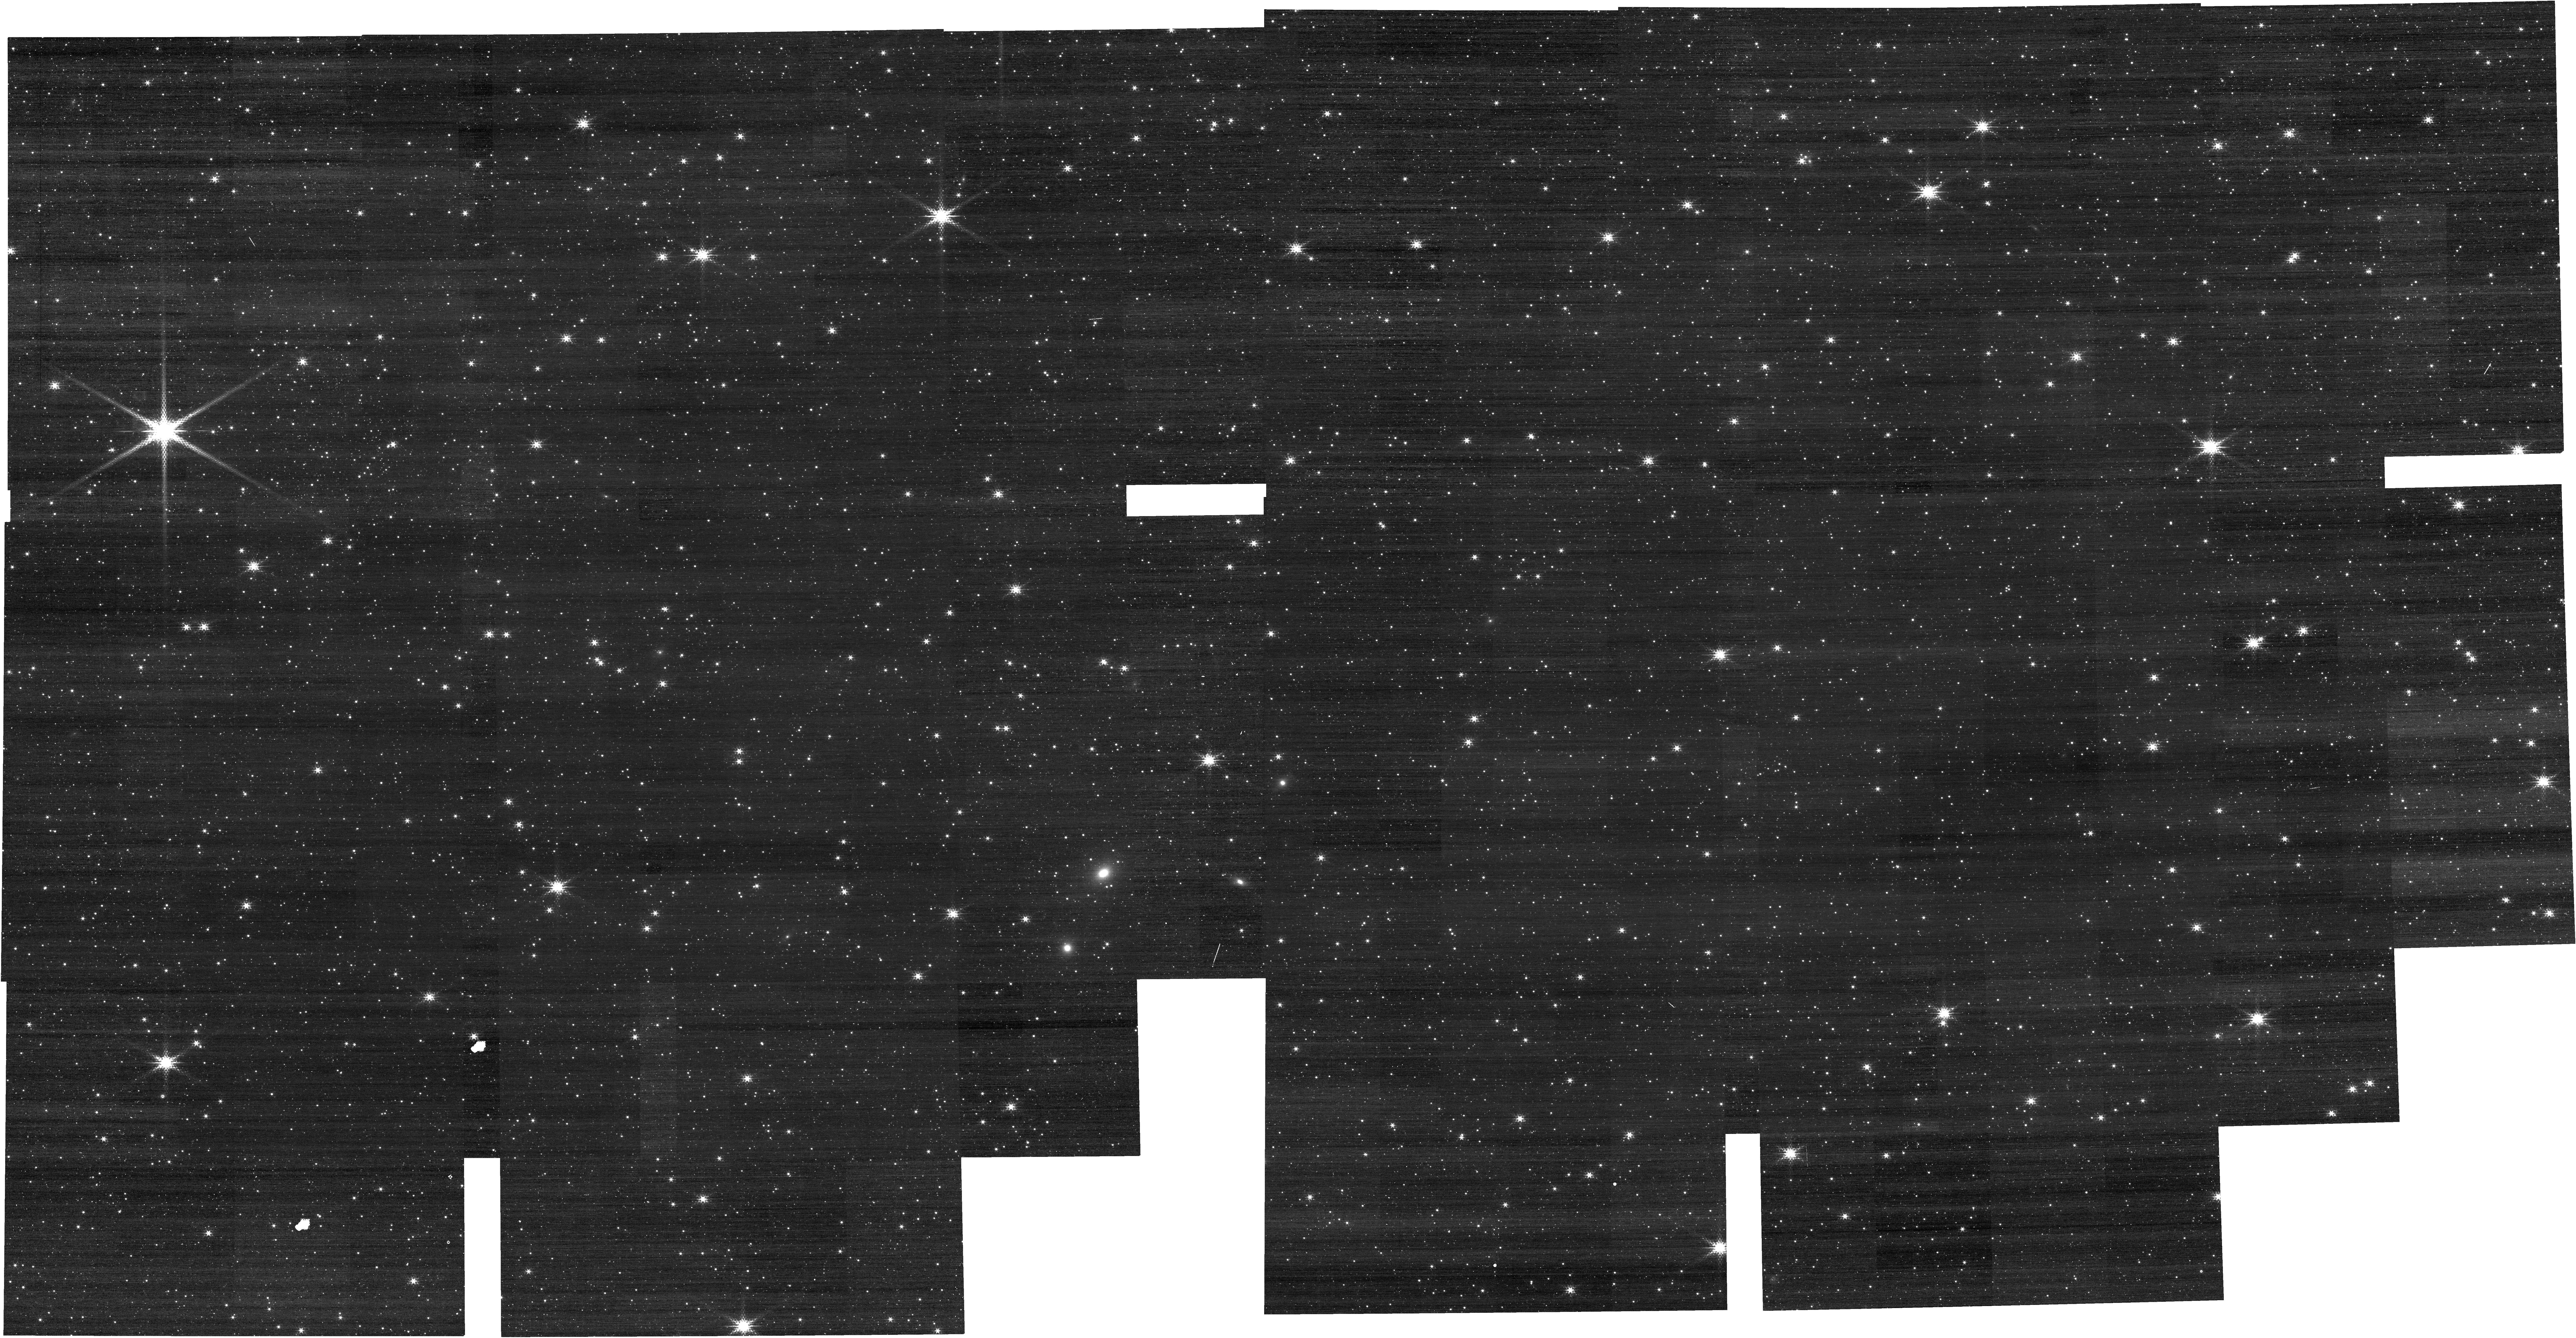
Target: LMC-CAL-FIELD
Instrument: NIRCAM
Filter: F210M
Exposure: 1 min
Observation ID: jw01476-o001_t001_nircam_clear-f210m

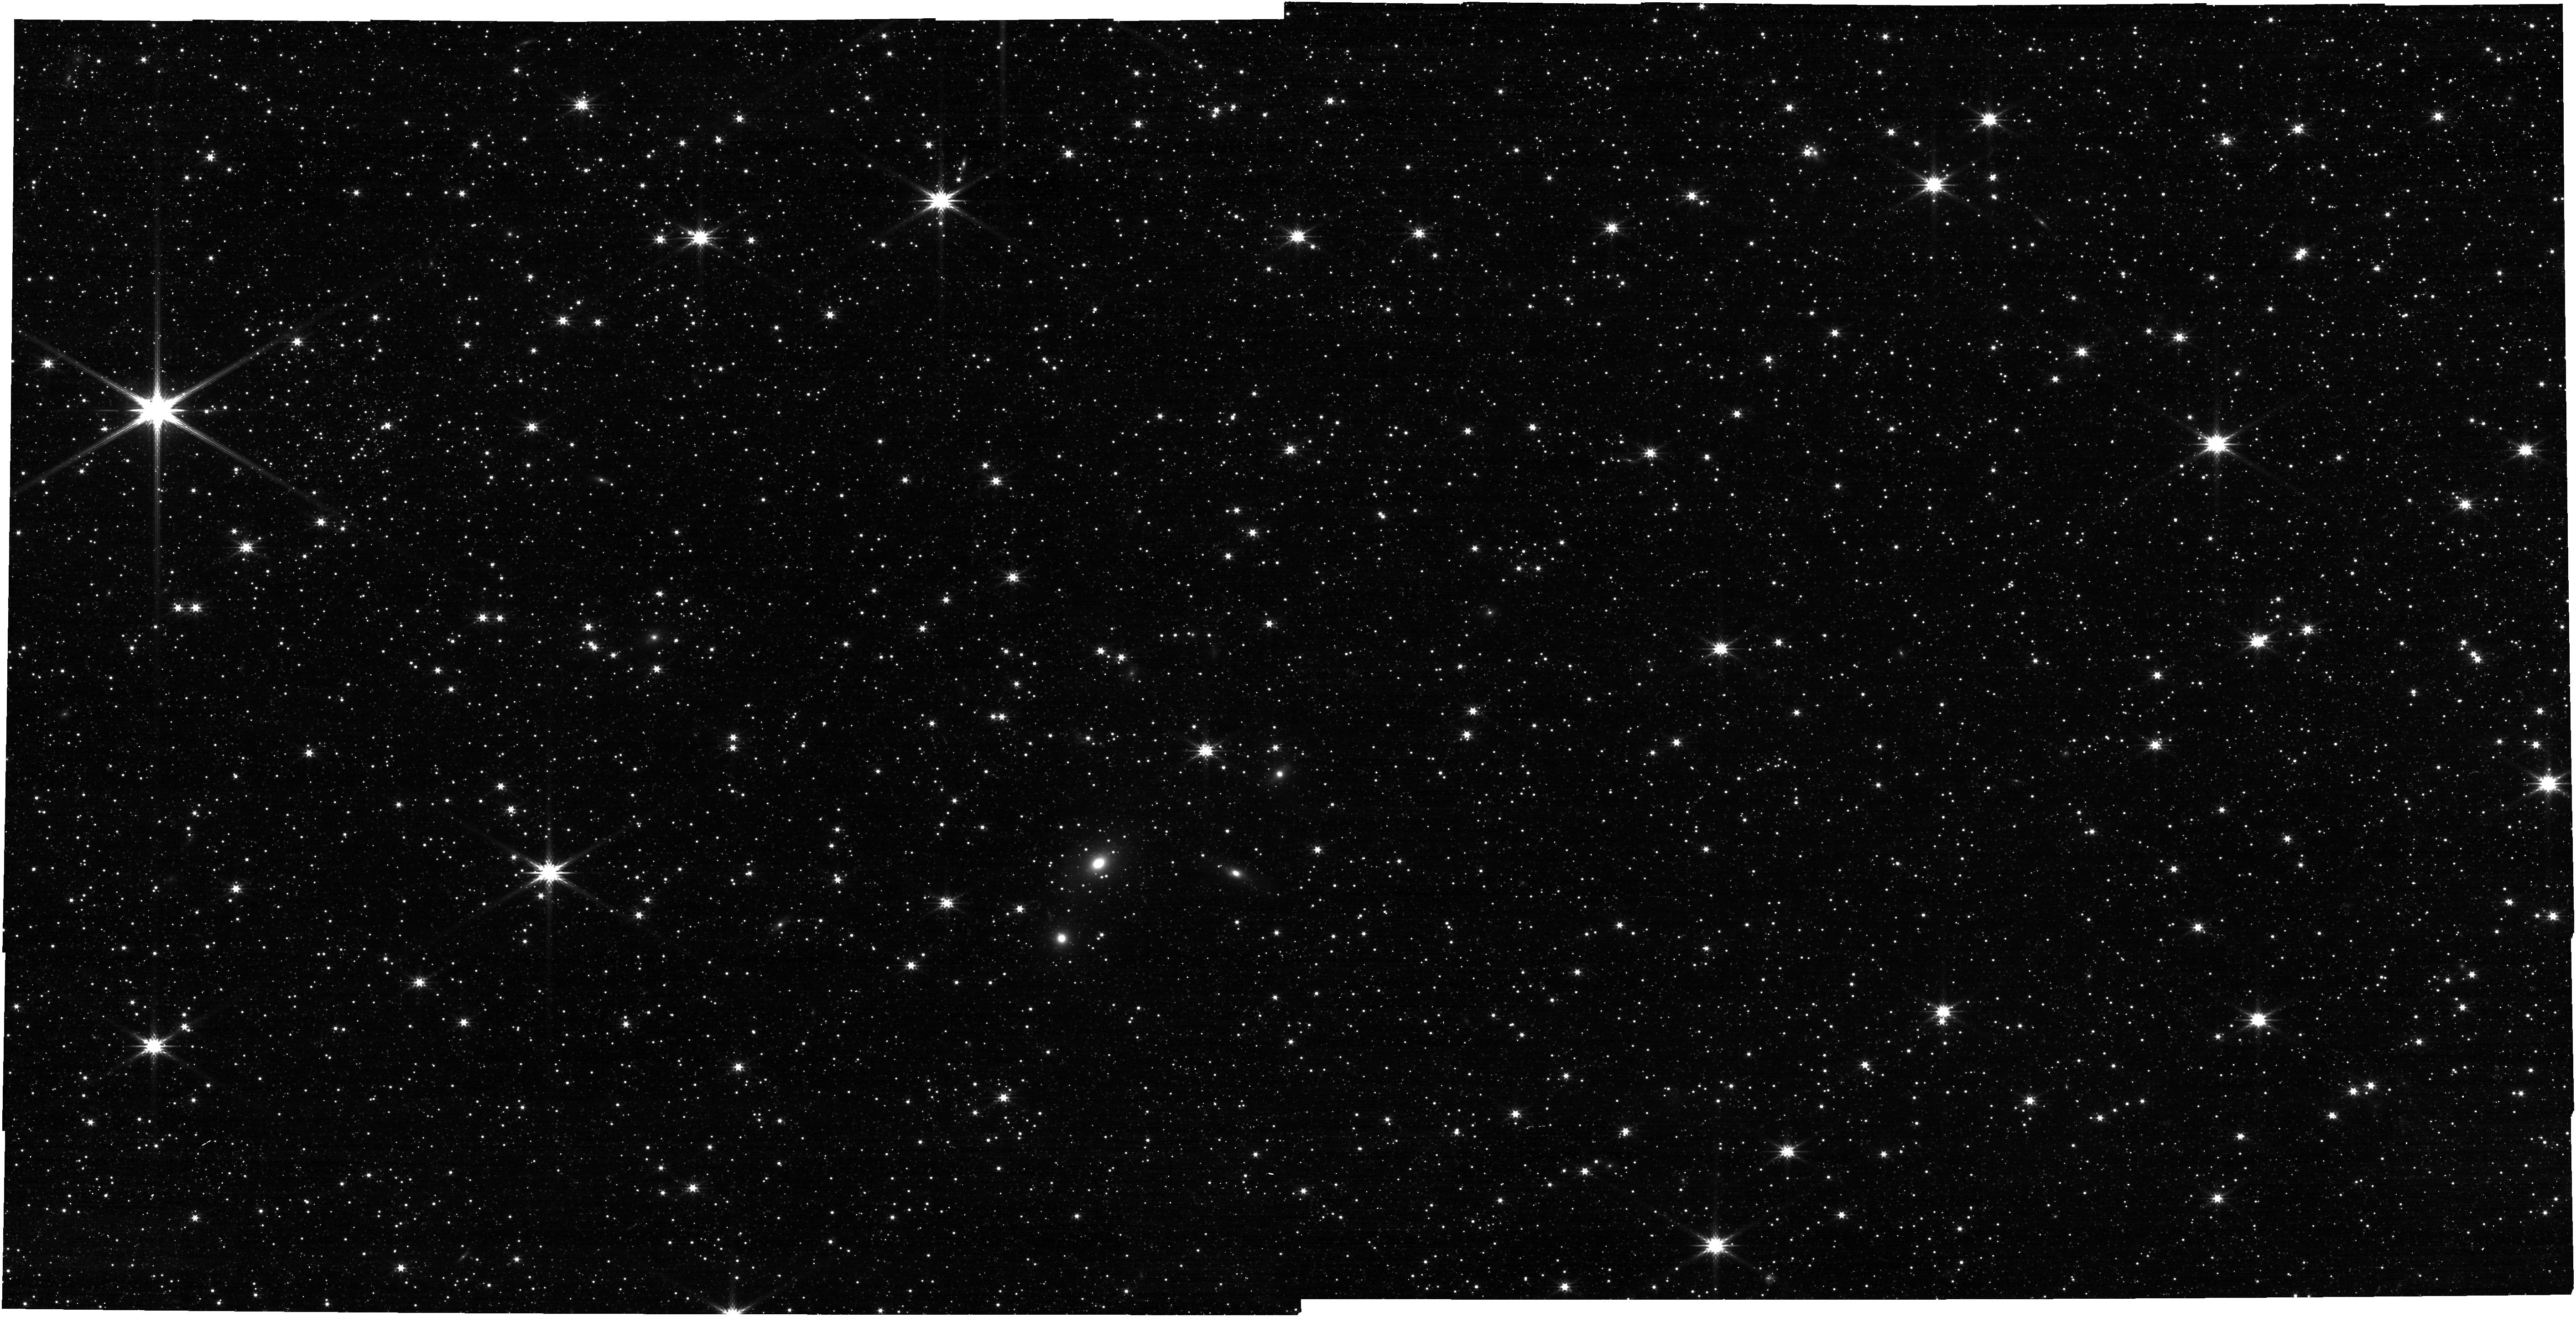
Target: LMC-CAL-FIELD
Instrument: NIRCAM
Filter: F277W
Exposure: 3 min
Observation ID: jw01476-o001_t001_nircam_clear-f277w

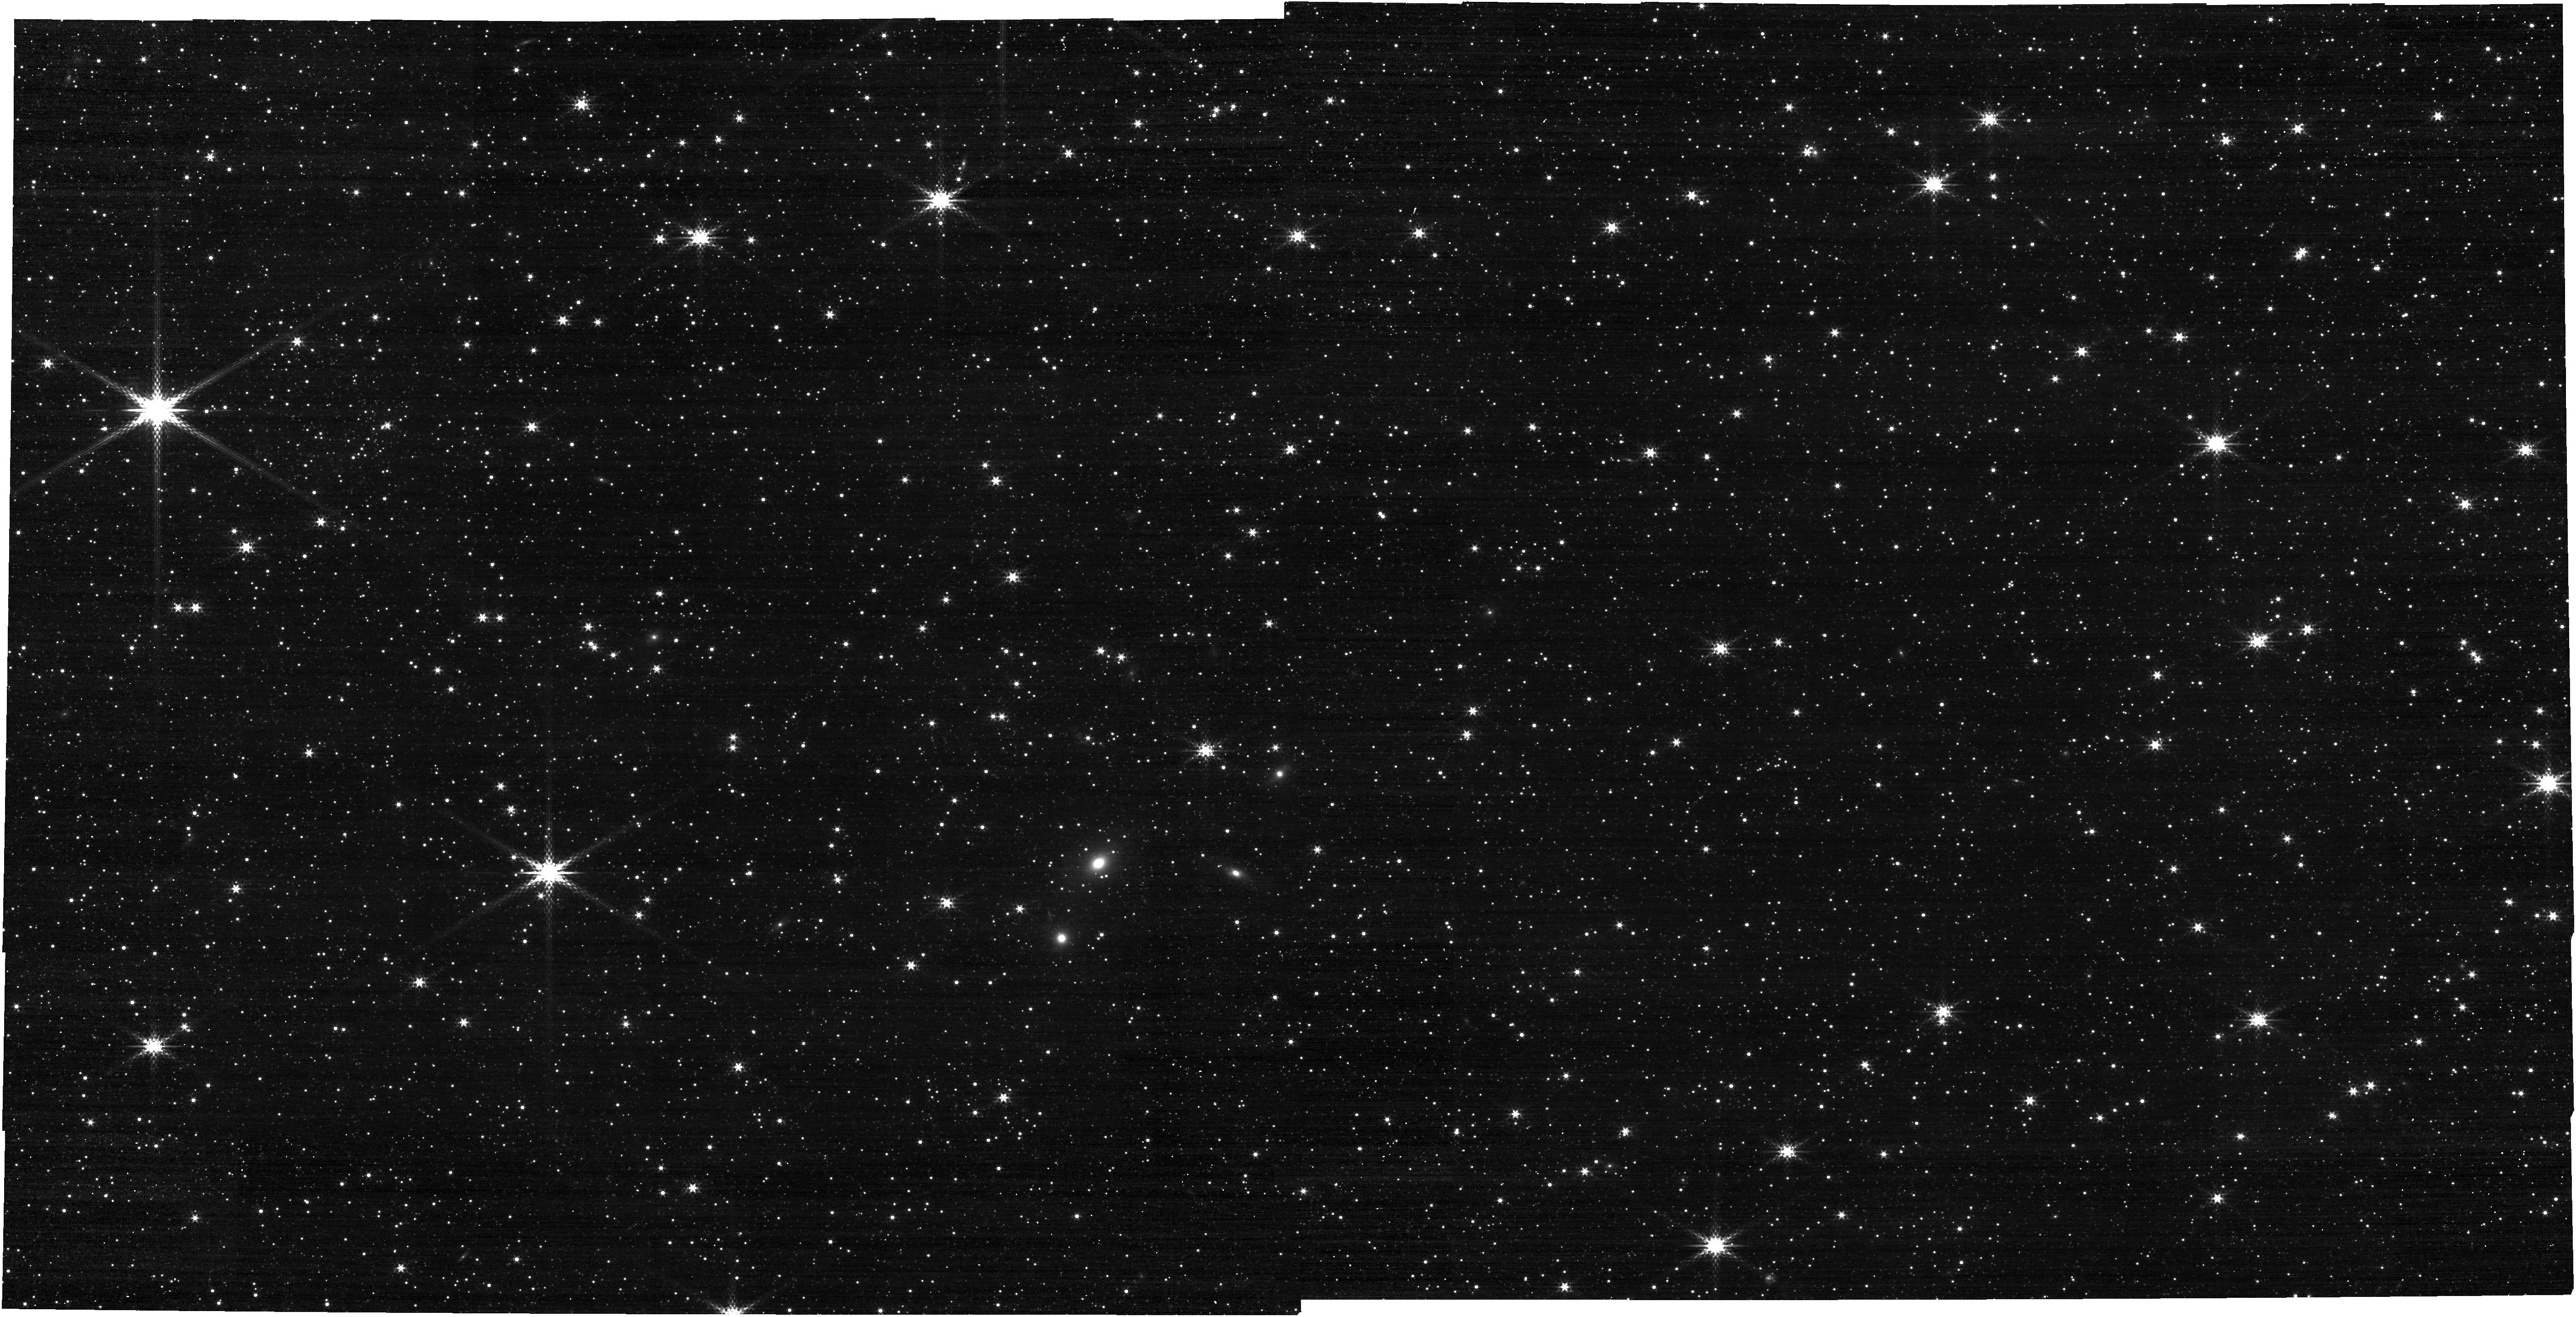
Target: LMC-CAL-FIELD
Instrument: NIRCAM
Filter: F335M
Exposure: 3 min
Observation ID: jw01476-o001_t001_nircam_clear-f335m

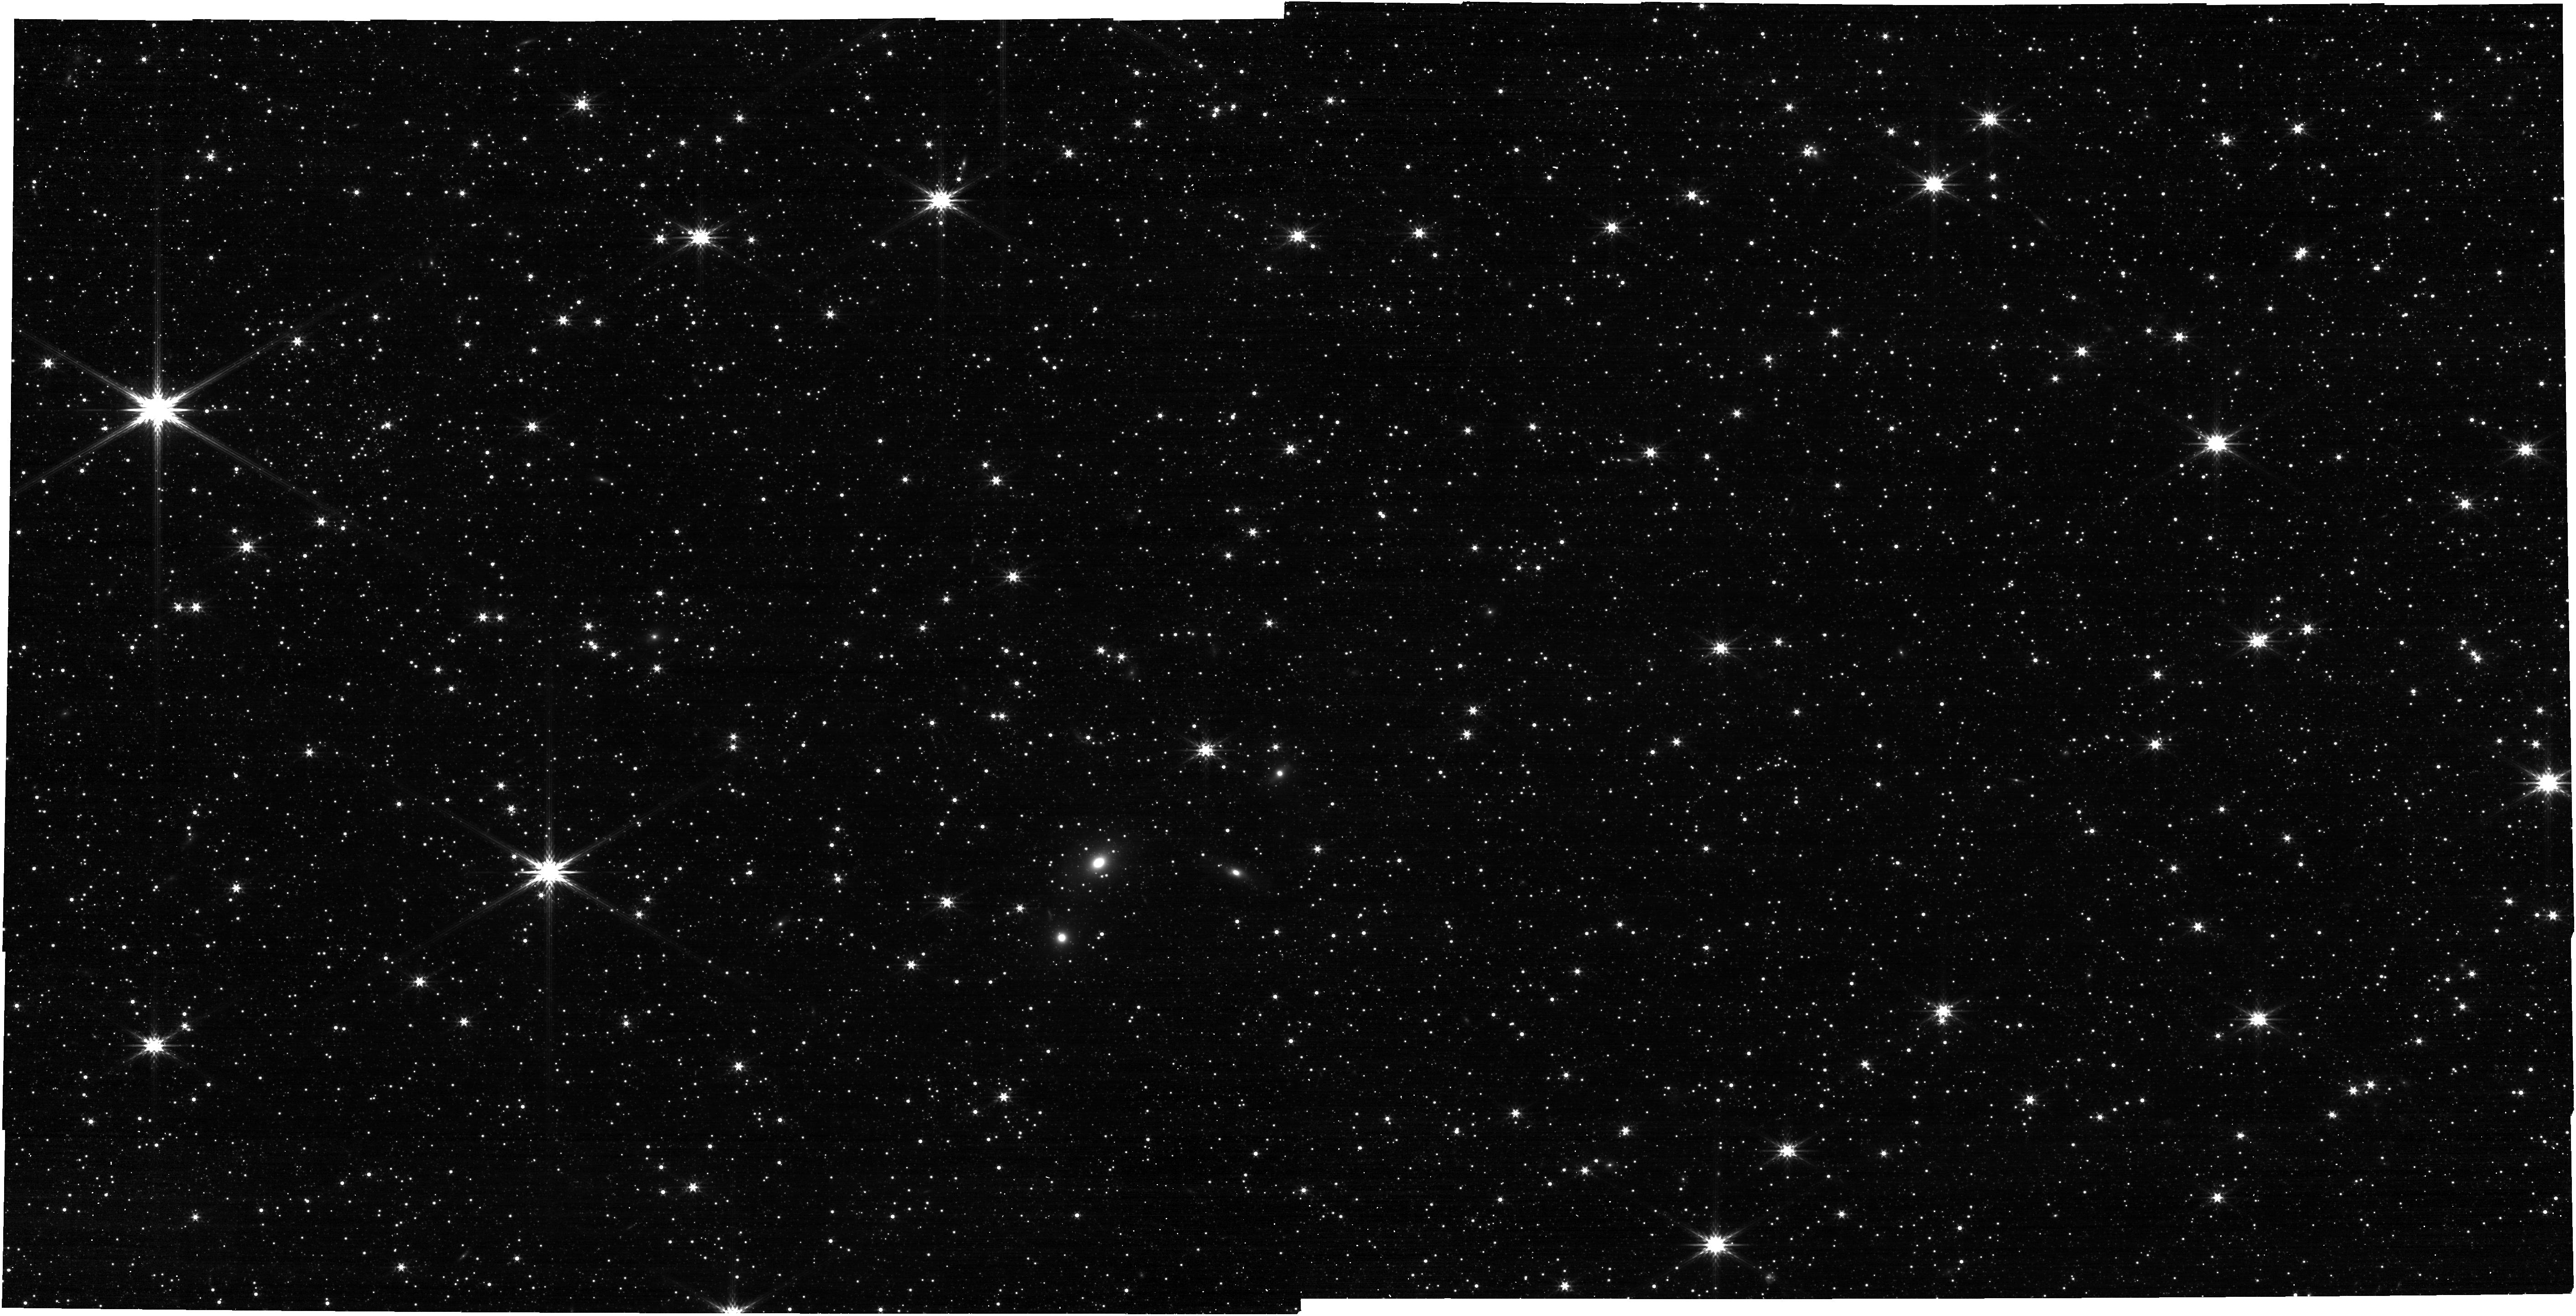
Target: LMC-CAL-FIELD
Instrument: NIRCAM
Filter: F356W
Exposure: 3 min
Observation ID: jw01476-o001_t001_nircam_clear-f356w

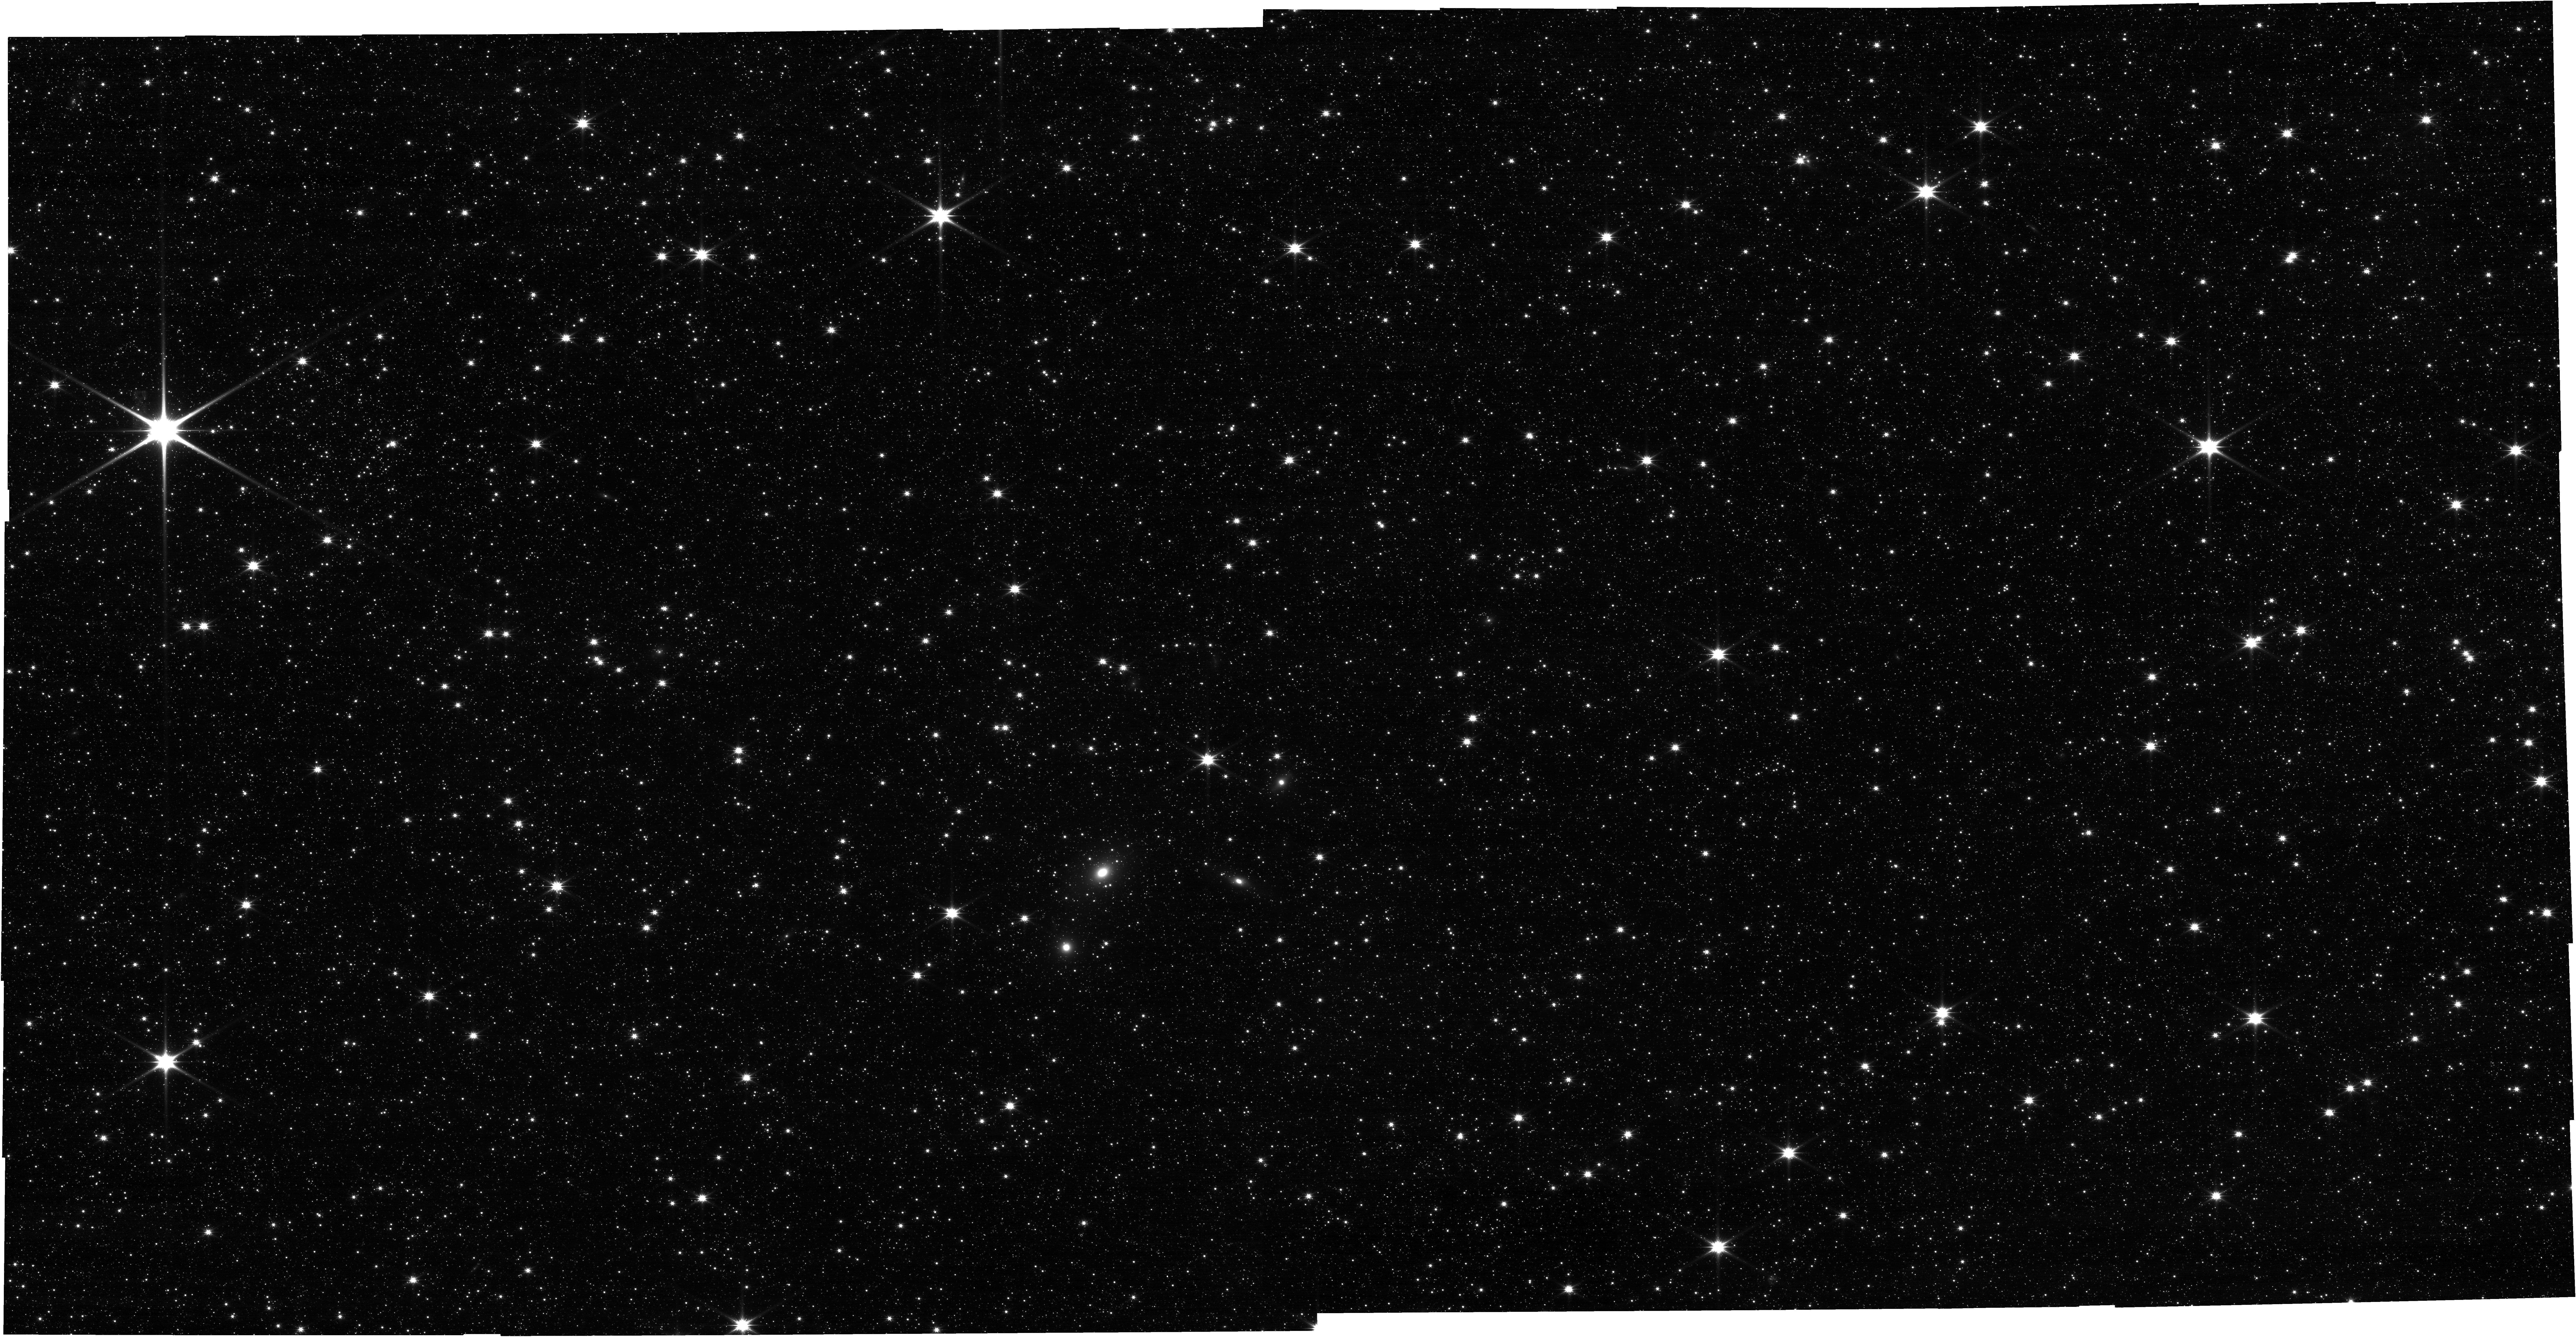
Target: LMC-CAL-FIELD
Instrument: NIRCAM
Filter: F150W
Exposure: 3 min
Observation ID: jw01476-o001_t001_nircam_clear-f150w

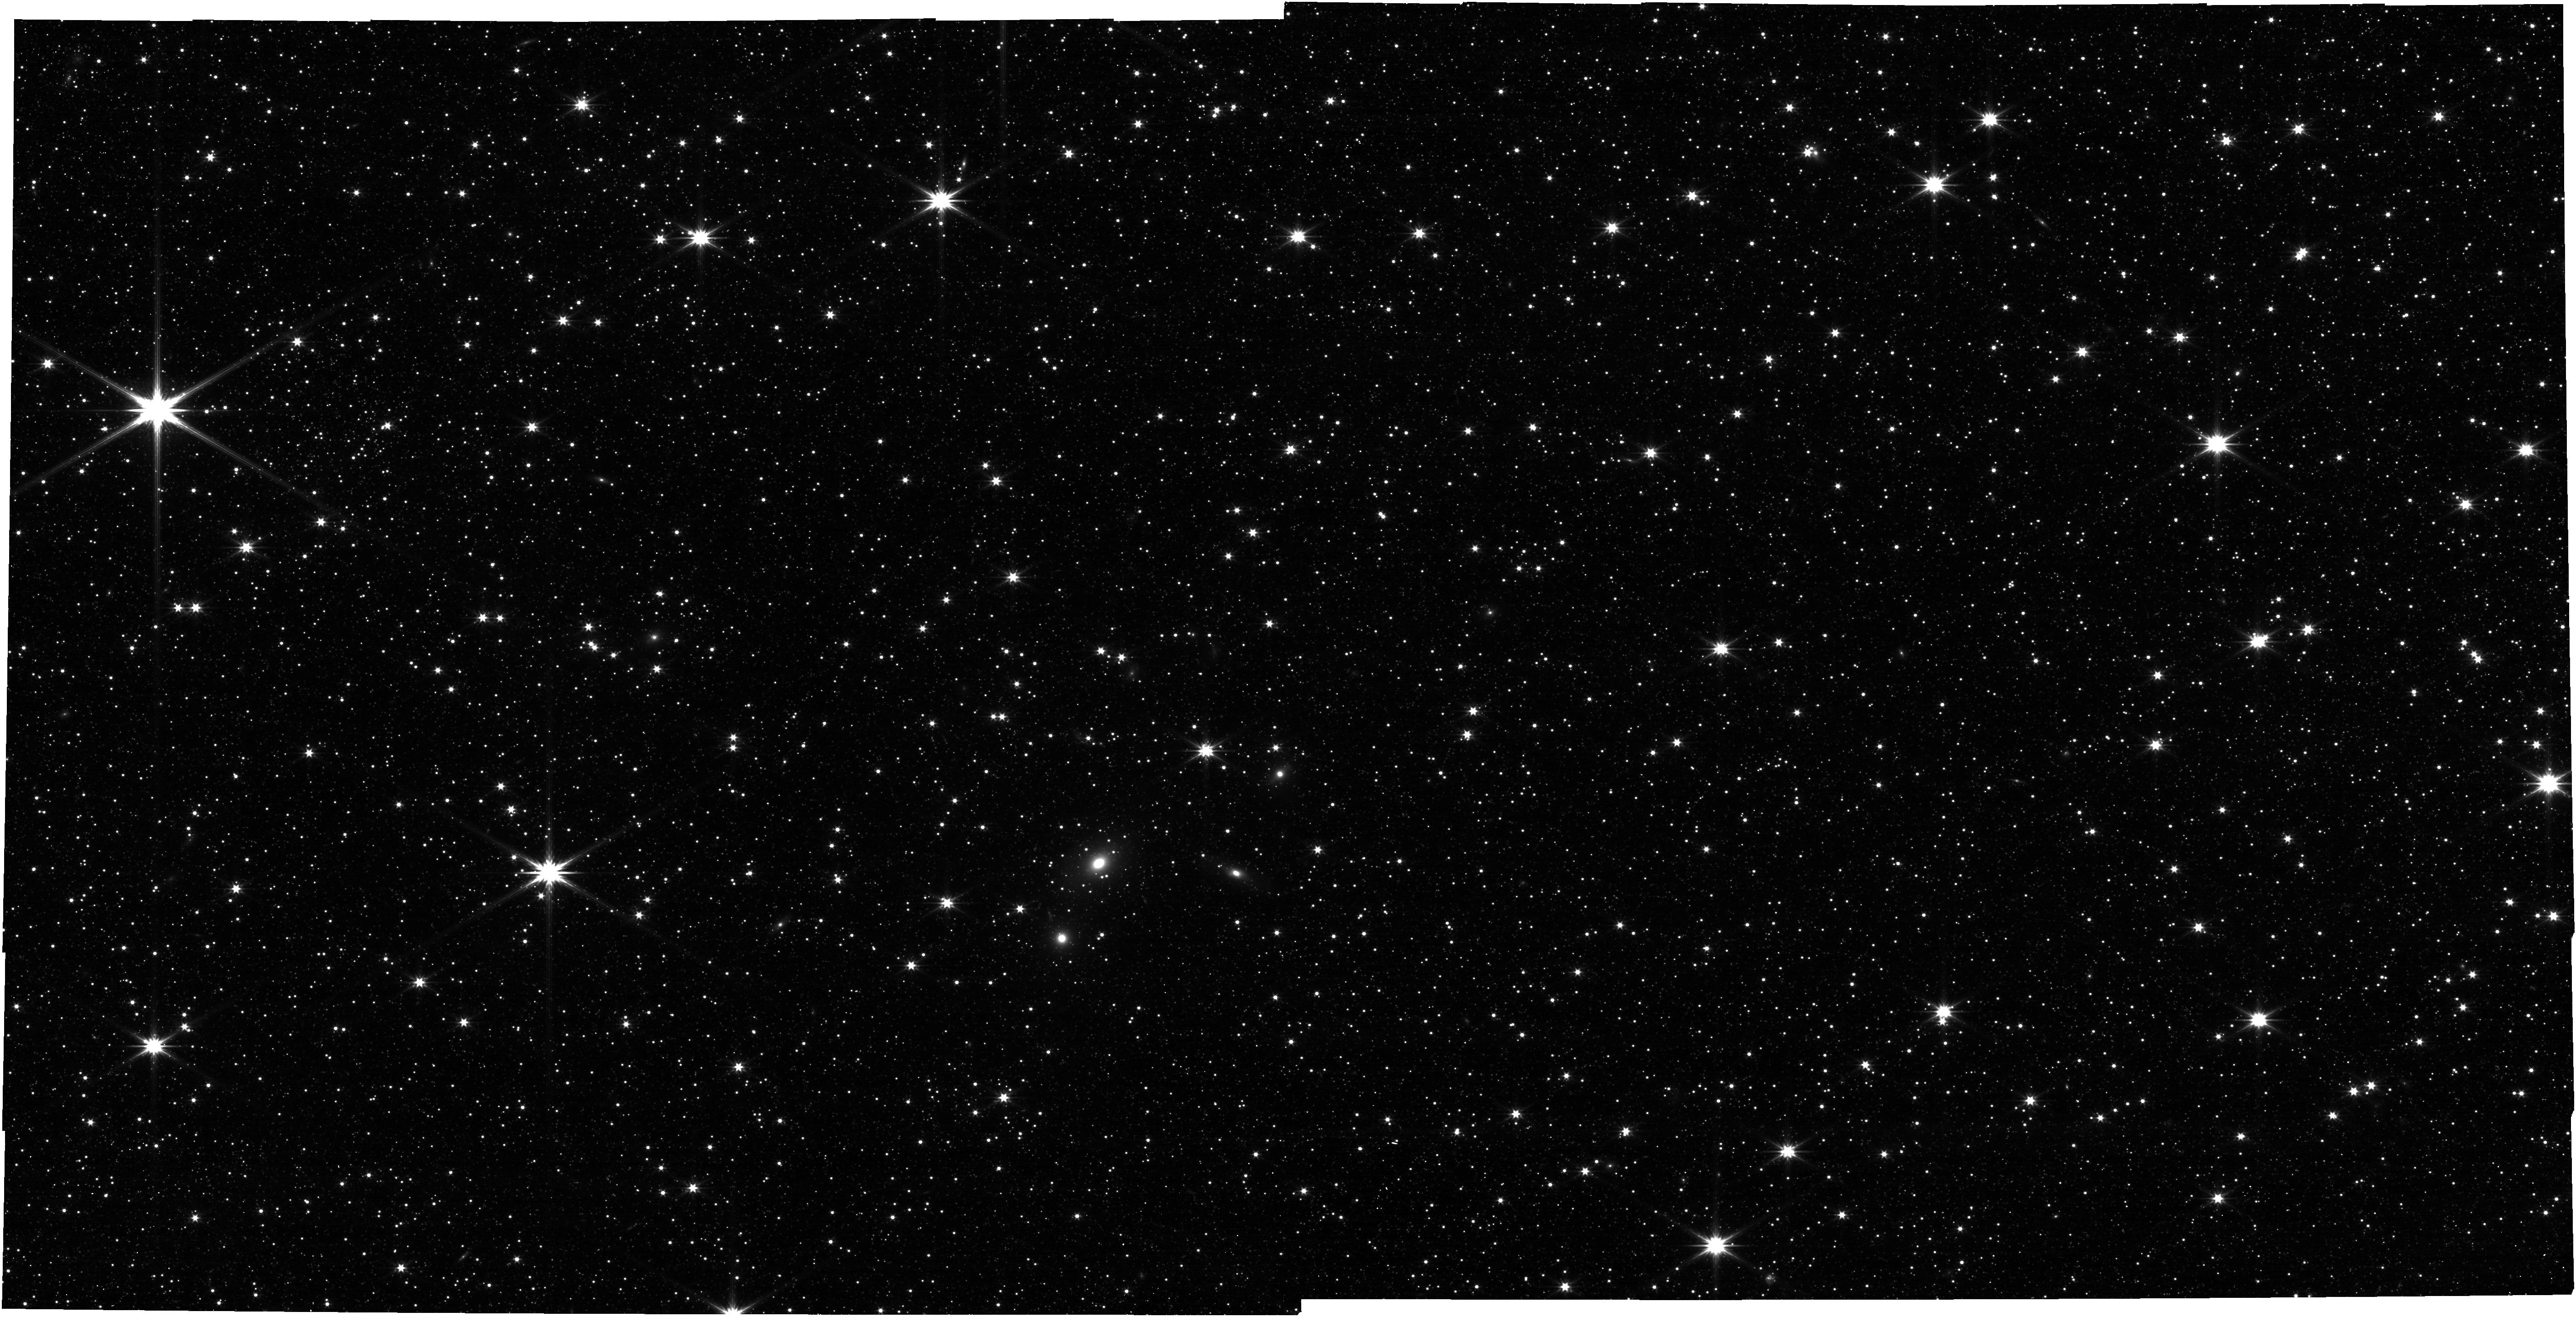
Target: LMC-CAL-FIELD
Instrument: NIRCAM
Filter: F322W2
Exposure: 3 min
Observation ID: jw01476-o001_t001_nircam_clear-f322w2

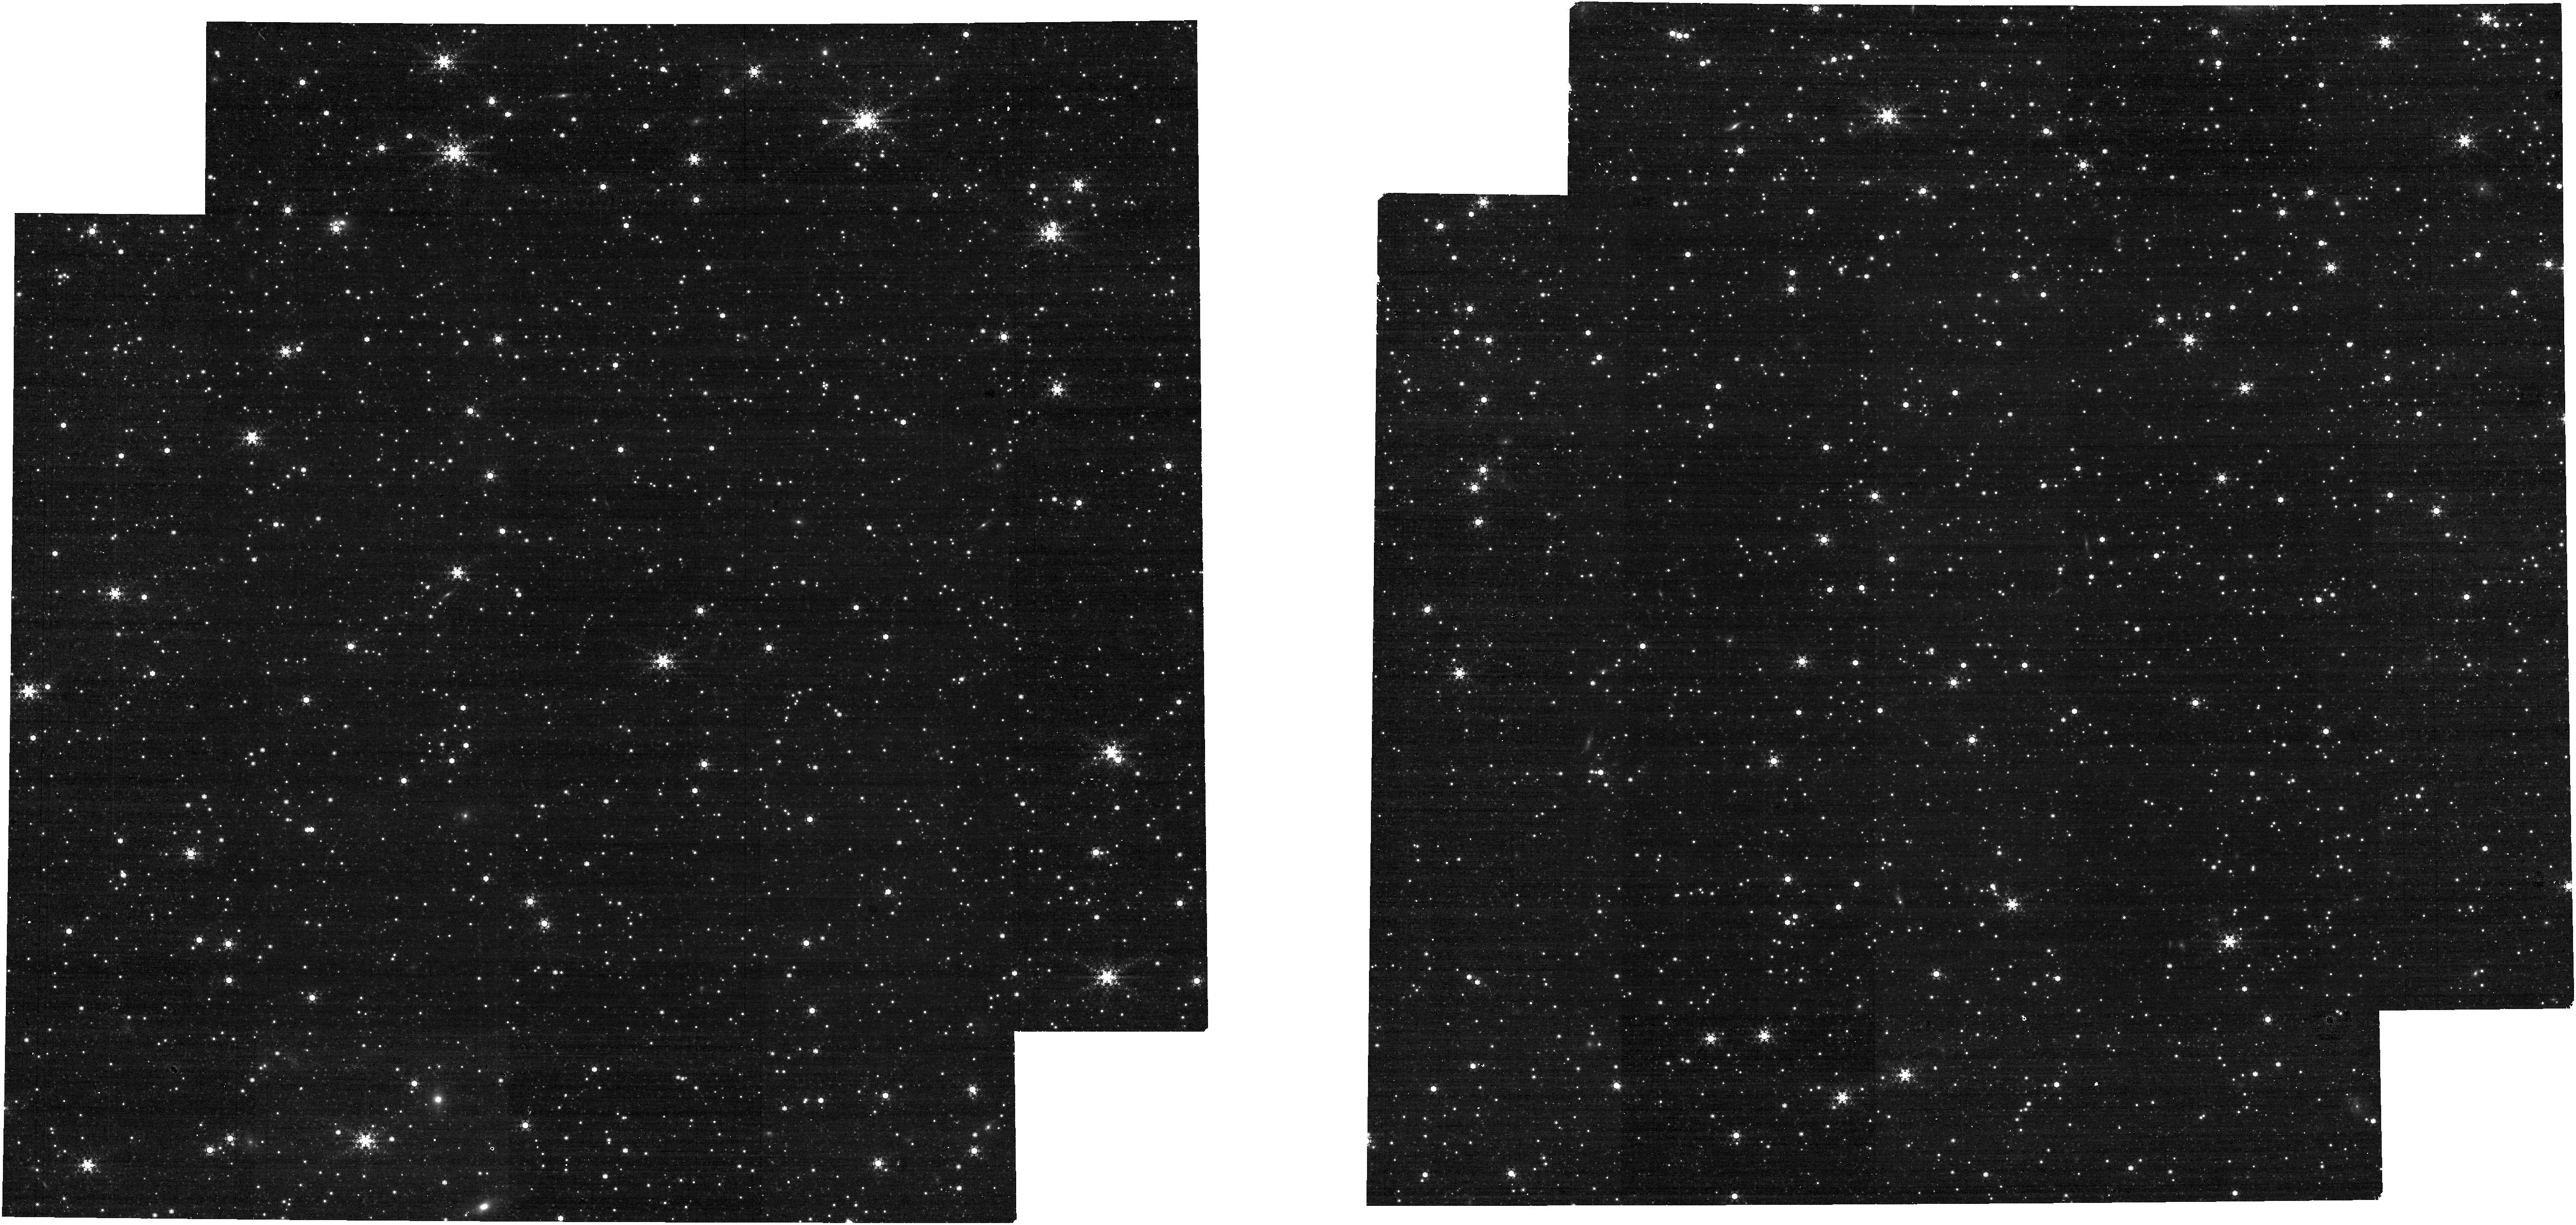
Target: LMC-CAL-FIELD
Instrument: NIRCAM
Filter: F444W+F470N
Exposure: 9 min
Observation ID: jw01476-o104_t001_nircam_f444w-f470n

L-Flats, Photometric, and Distortion Monitor (PI: Boyer, Martha L.)

This activity will serve 4 calibration activities, all of which can be obtained by observing the LMC calibration field throughout Cycle 1: stellar flats, photometric monitor, astrometry/distortion monitor, and flux array dependence. Stellar Flats: The stellar flats (L-flats) are meant to supplement the LP-flats. These observations step well-measured stars across the detector to map changes in response across the frame. HST/WFC3 and HST/ACS stellar flats improved photometric accuracy by 0.6%-6%, depending on the filter. A dense stellar field with minimal crowding is required. Since relatively short exposures are required, stellar flats can be used to monitor changes in the wavelength dependence of the flat field since Commissioning by observing in all (wide, medium, and narrow filters). Stars will be stepped across the detectors at 9 positions. Photometric Monitor: Repeat observations of the LMC field will monitor the stability of the photometric zeropoint calibration in all filters. Astrometry/Distortion Monitor: Determine the plate scale, orientation, and geometric distortion for each SCA in each NIRCam module over the full wavelength range. This requires dithering in the LMC calibration field with a representative subset of filters. The LMC calibration field has been carefully chosen and mapped with HST’s ACS to facilitate such a calibration. Characterize absolute flux array-dependence: Since absolute flux calibrators are bright, they can only be observed on small subarrays. Thus, to check the array dependence, we will include subarray observations of the LMC along with the FULL observations. This calibration program is provisional and may change in response to system developments and the final science program.